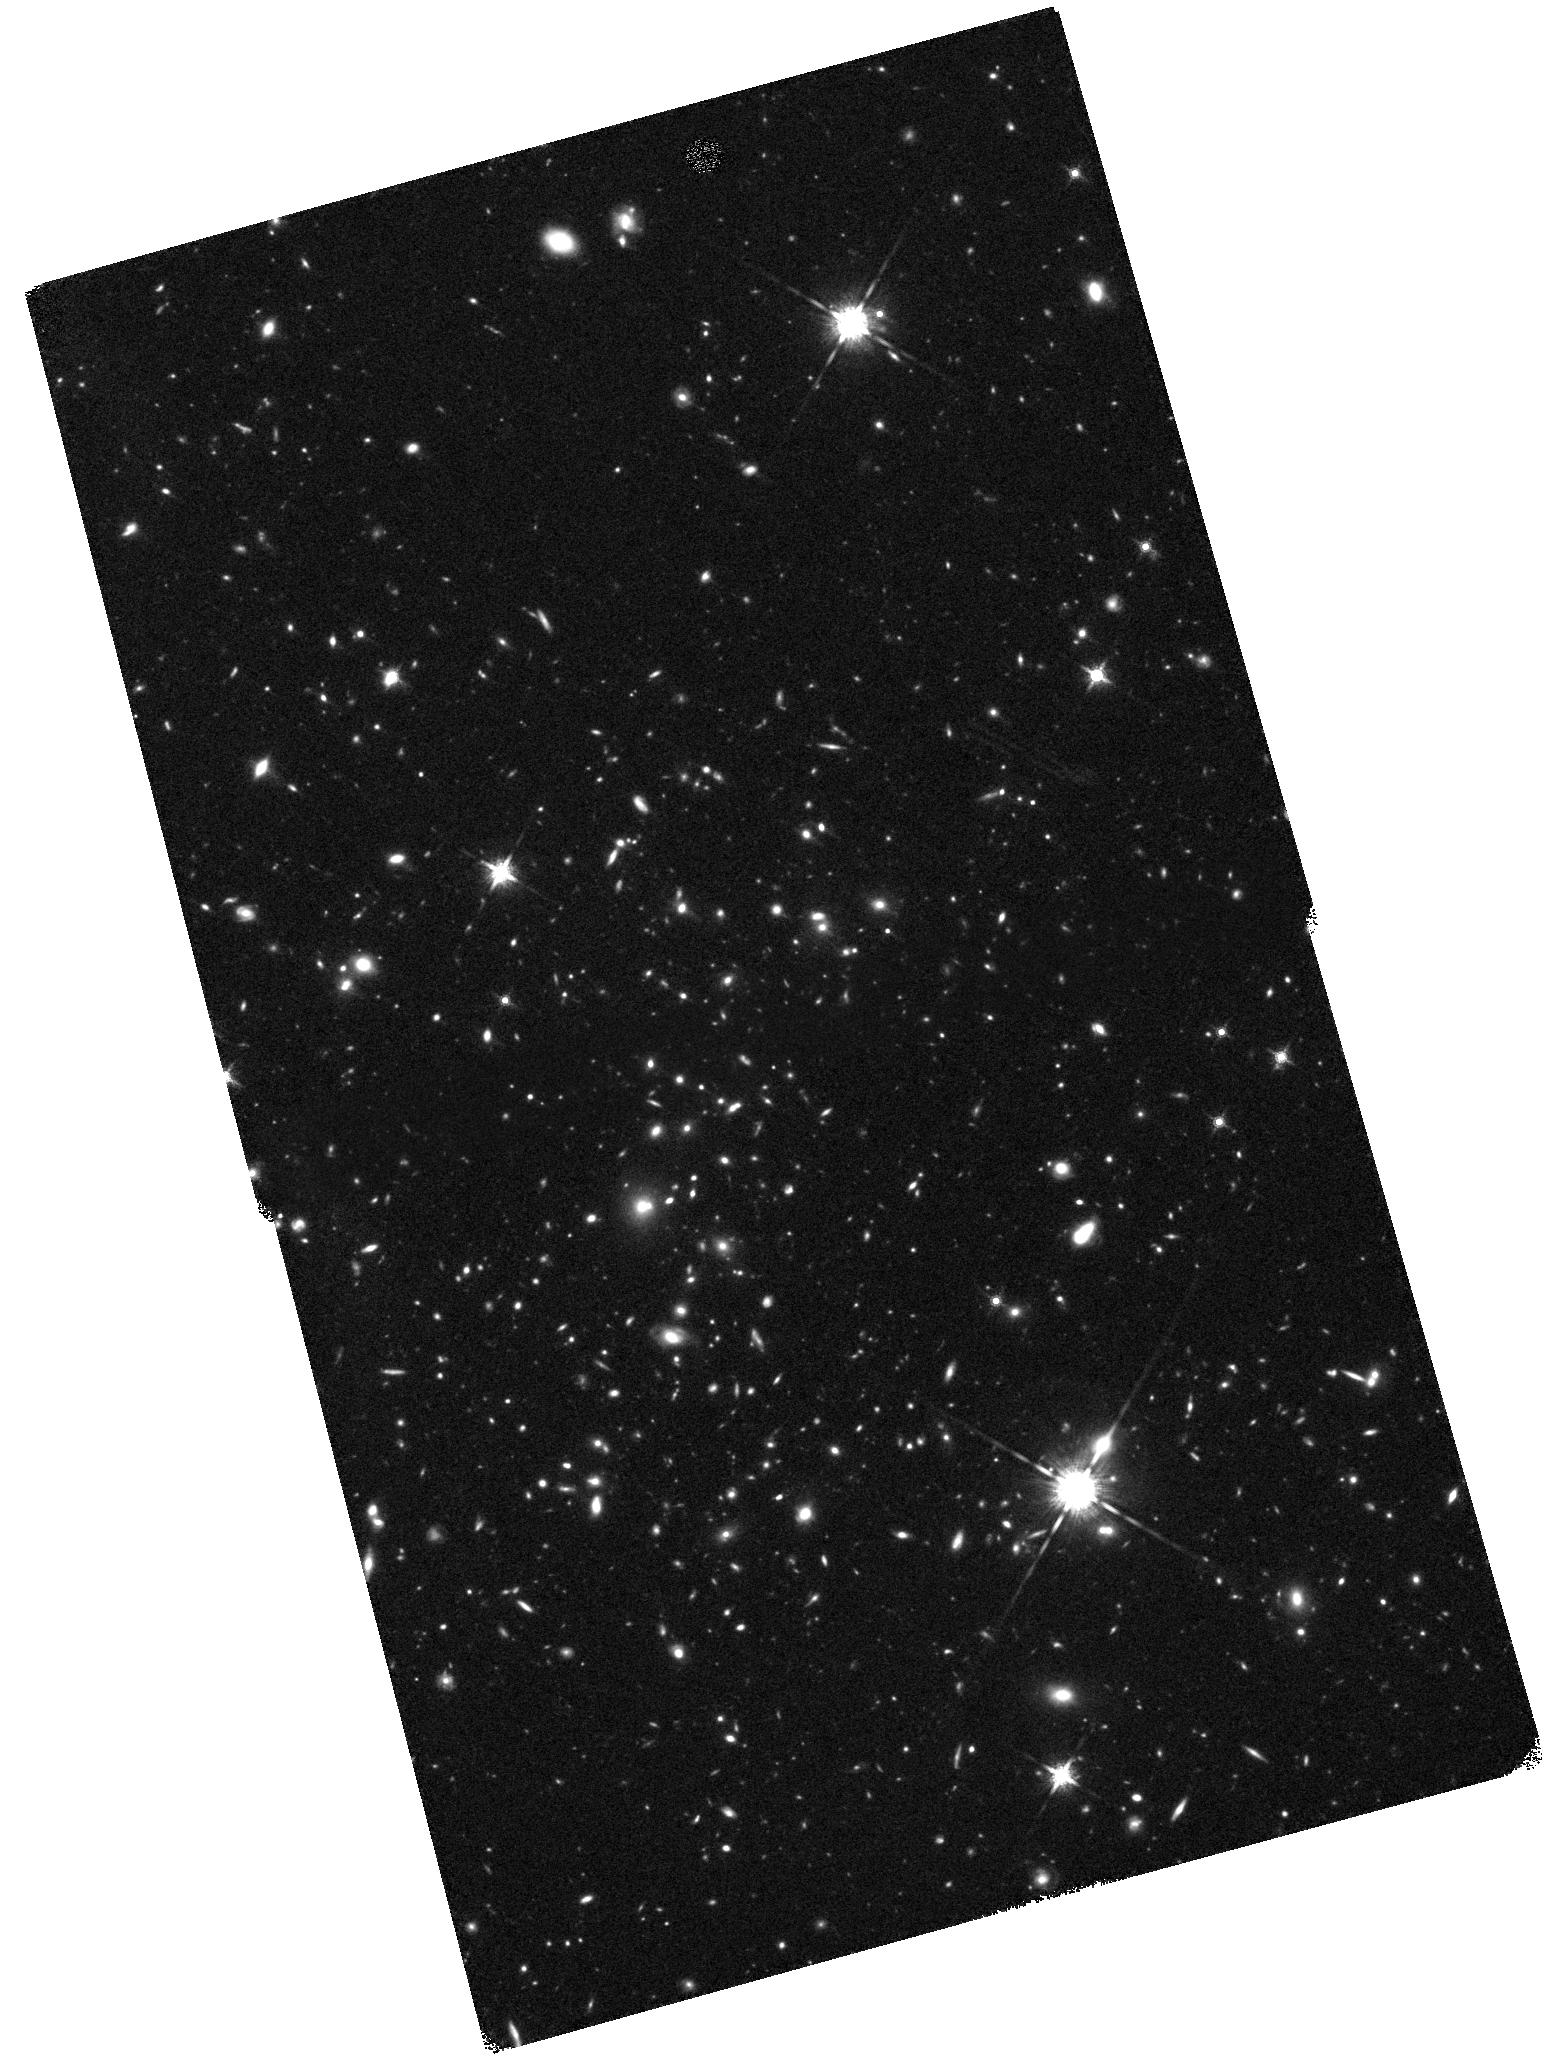
Target: SPARCS-GCLASS-J0035
Instrument: WFC3/IR
Filter: F160W
Exposure: 1.5 h
Observation ID: hst_15294_19_wfc3_ir_f160w_idmz19

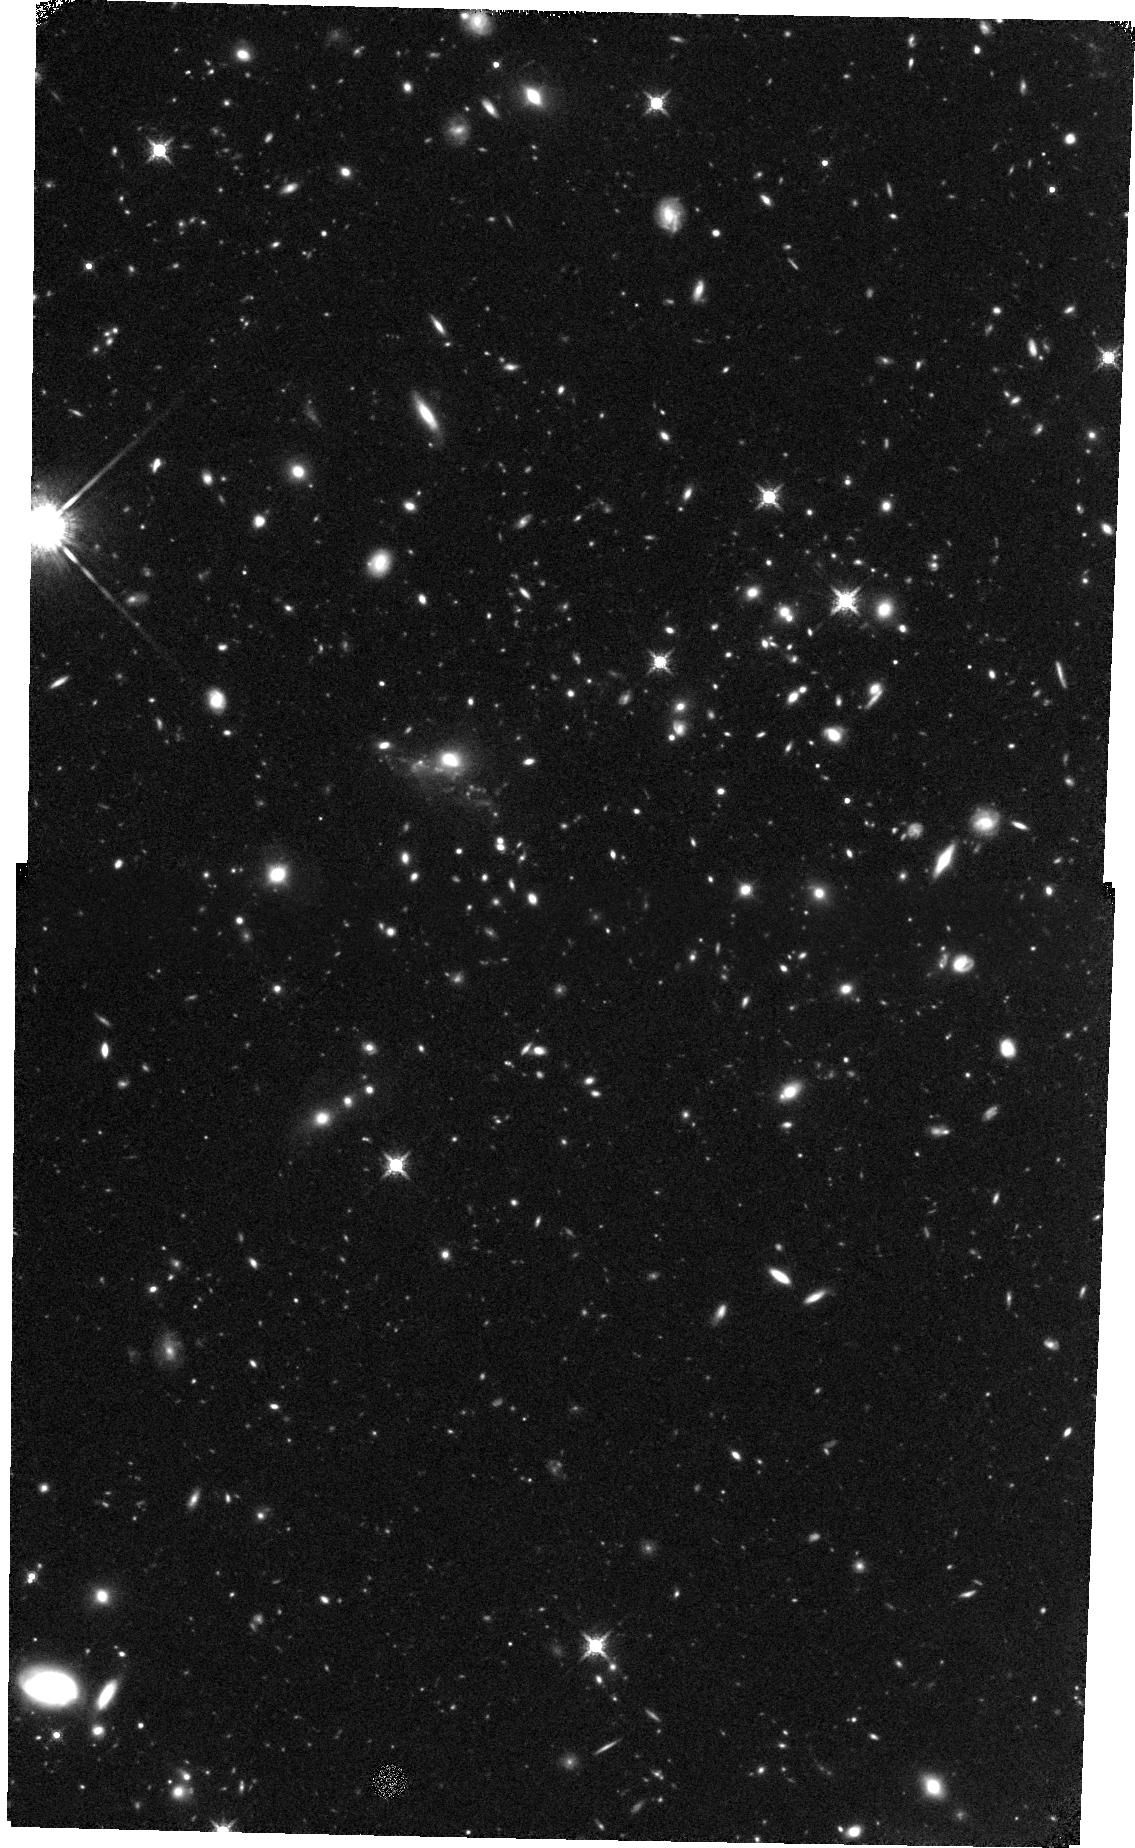
Target: SPARCS-GCLASS-J1051-REORIENT
Instrument: WFC3/IR
Filter: F160W
Exposure: 1.6 h
Observation ID: hst_15294_27_wfc3_ir_f160w_idmz27

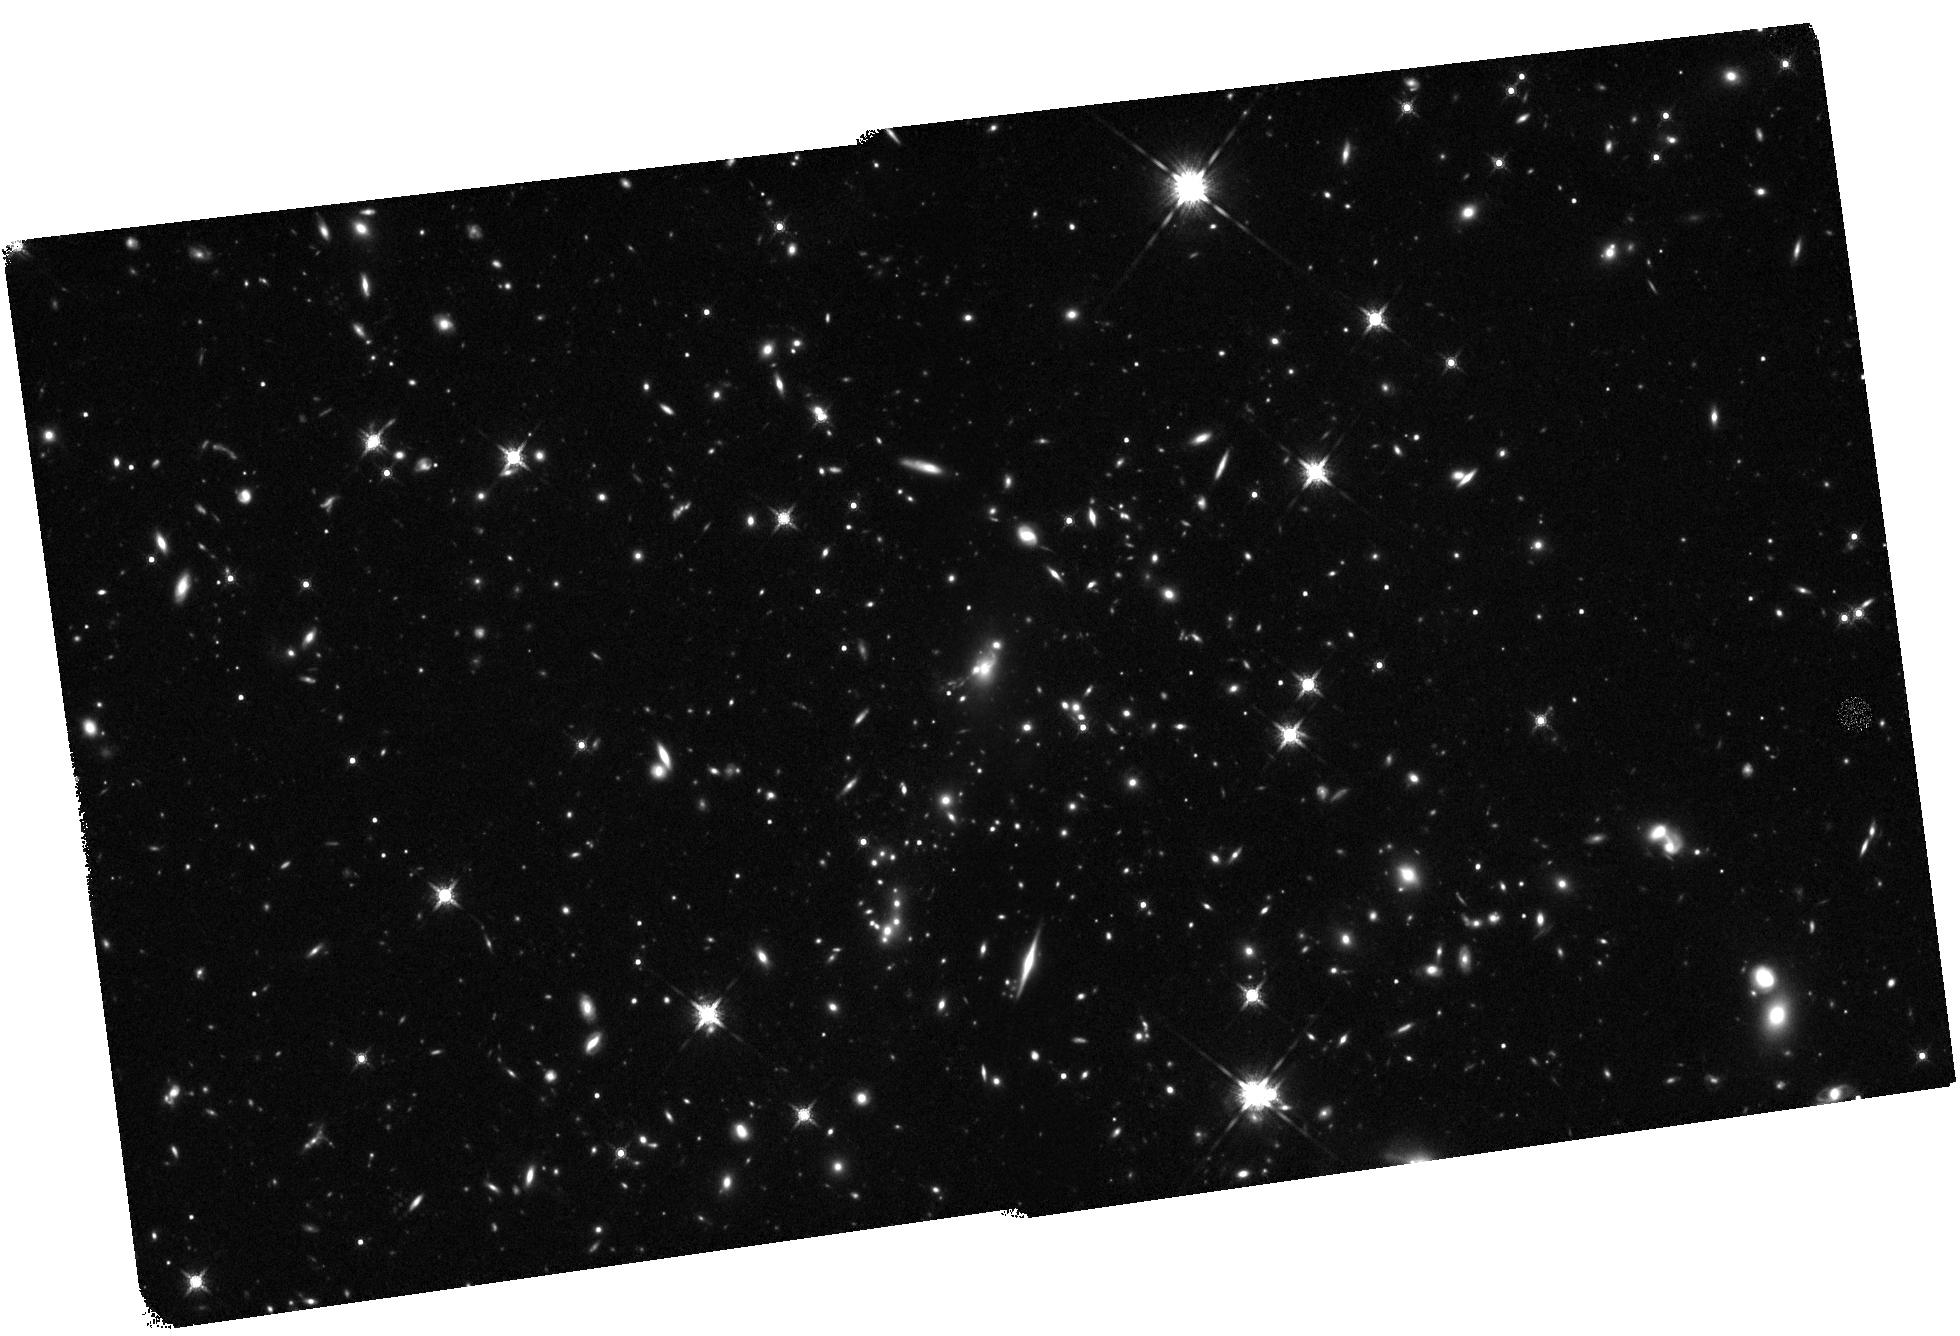
Target: SPT-CL-J2106-58
Instrument: WFC3/IR
Filter: F160W
Exposure: 1.6 h
Observation ID: hst_15294_24_wfc3_ir_f160w_idmz24

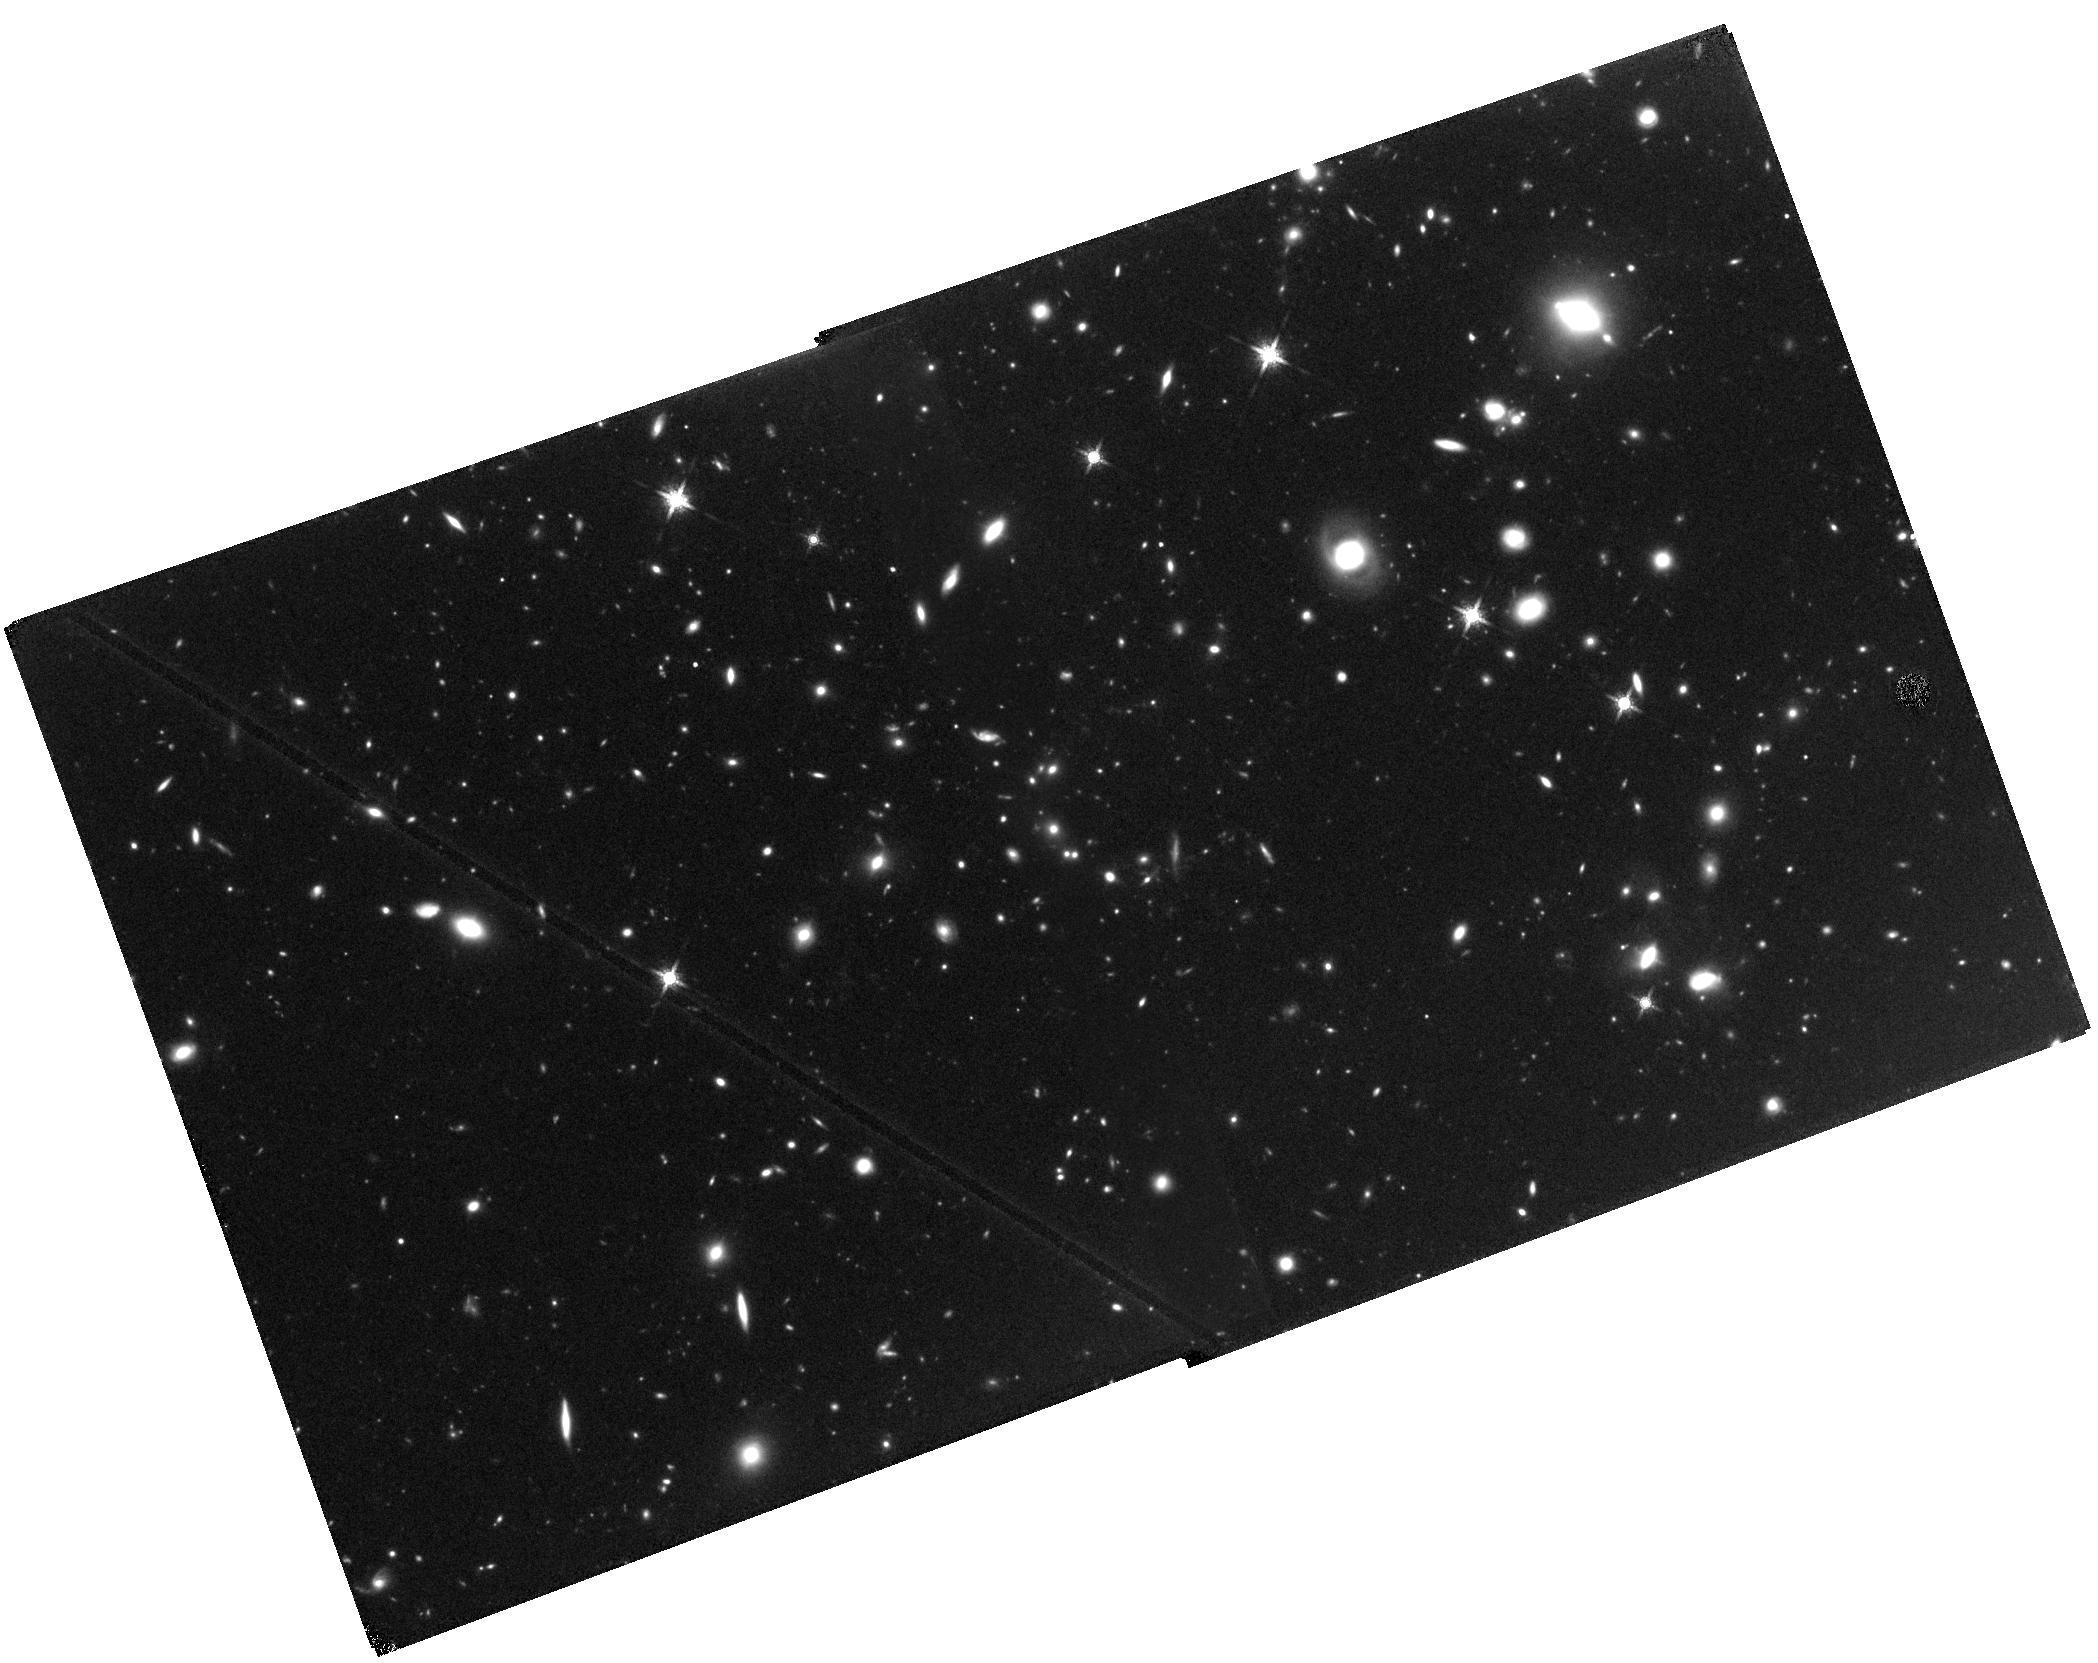
Target: SPARCS-J1034
Instrument: WFC3/IR
Filter: F160W
Exposure: 1.6 h
Observation ID: hst_15294_21_wfc3_ir_f160w_idmz21

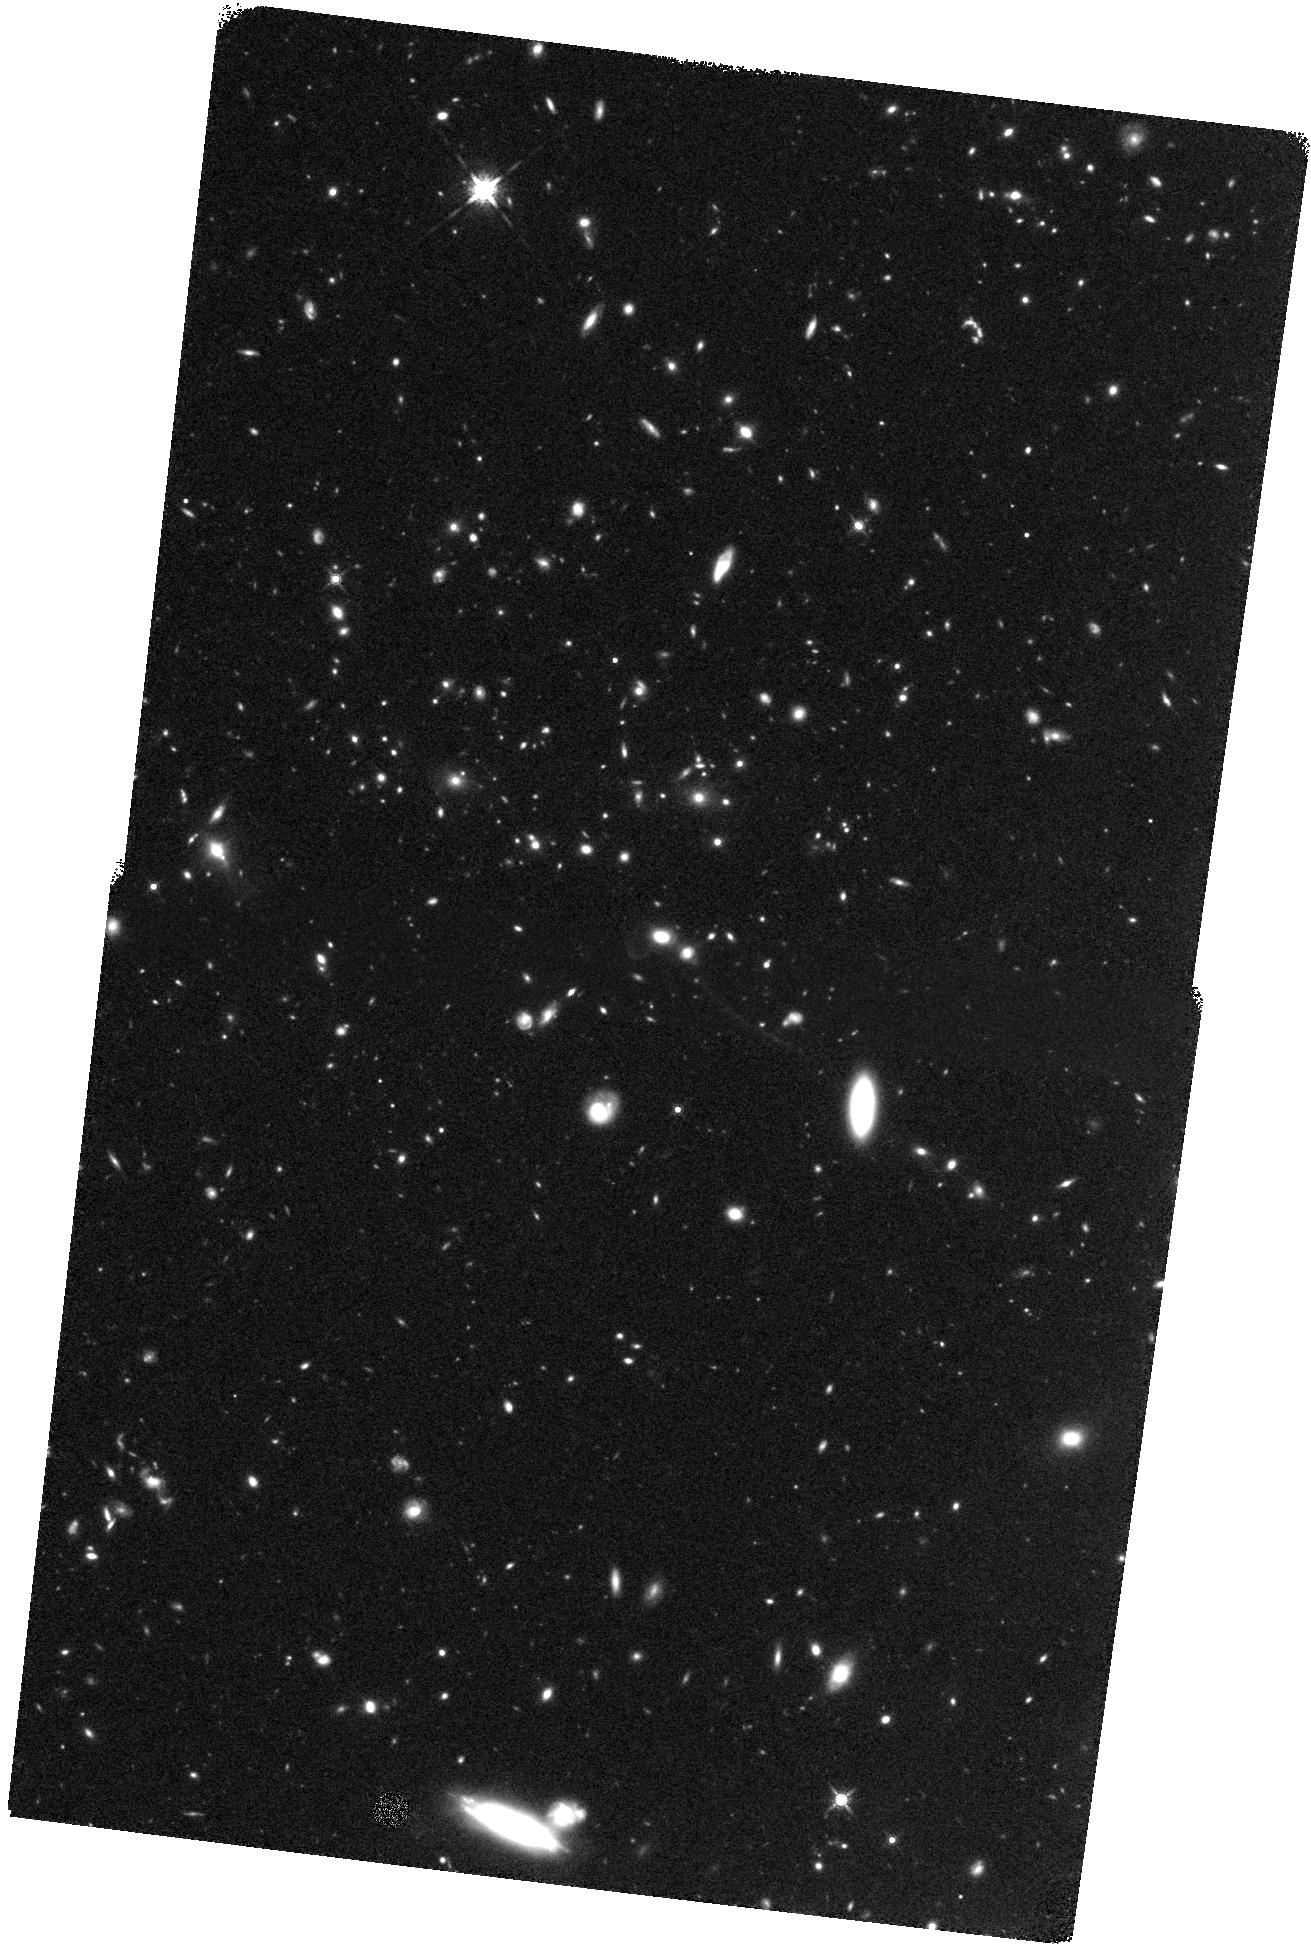
Target: SPARCS-J0335
Instrument: WFC3/IR
Filter: F160W
Exposure: 1.5 h
Observation ID: hst_15294_20_wfc3_ir_f160w_idmz20

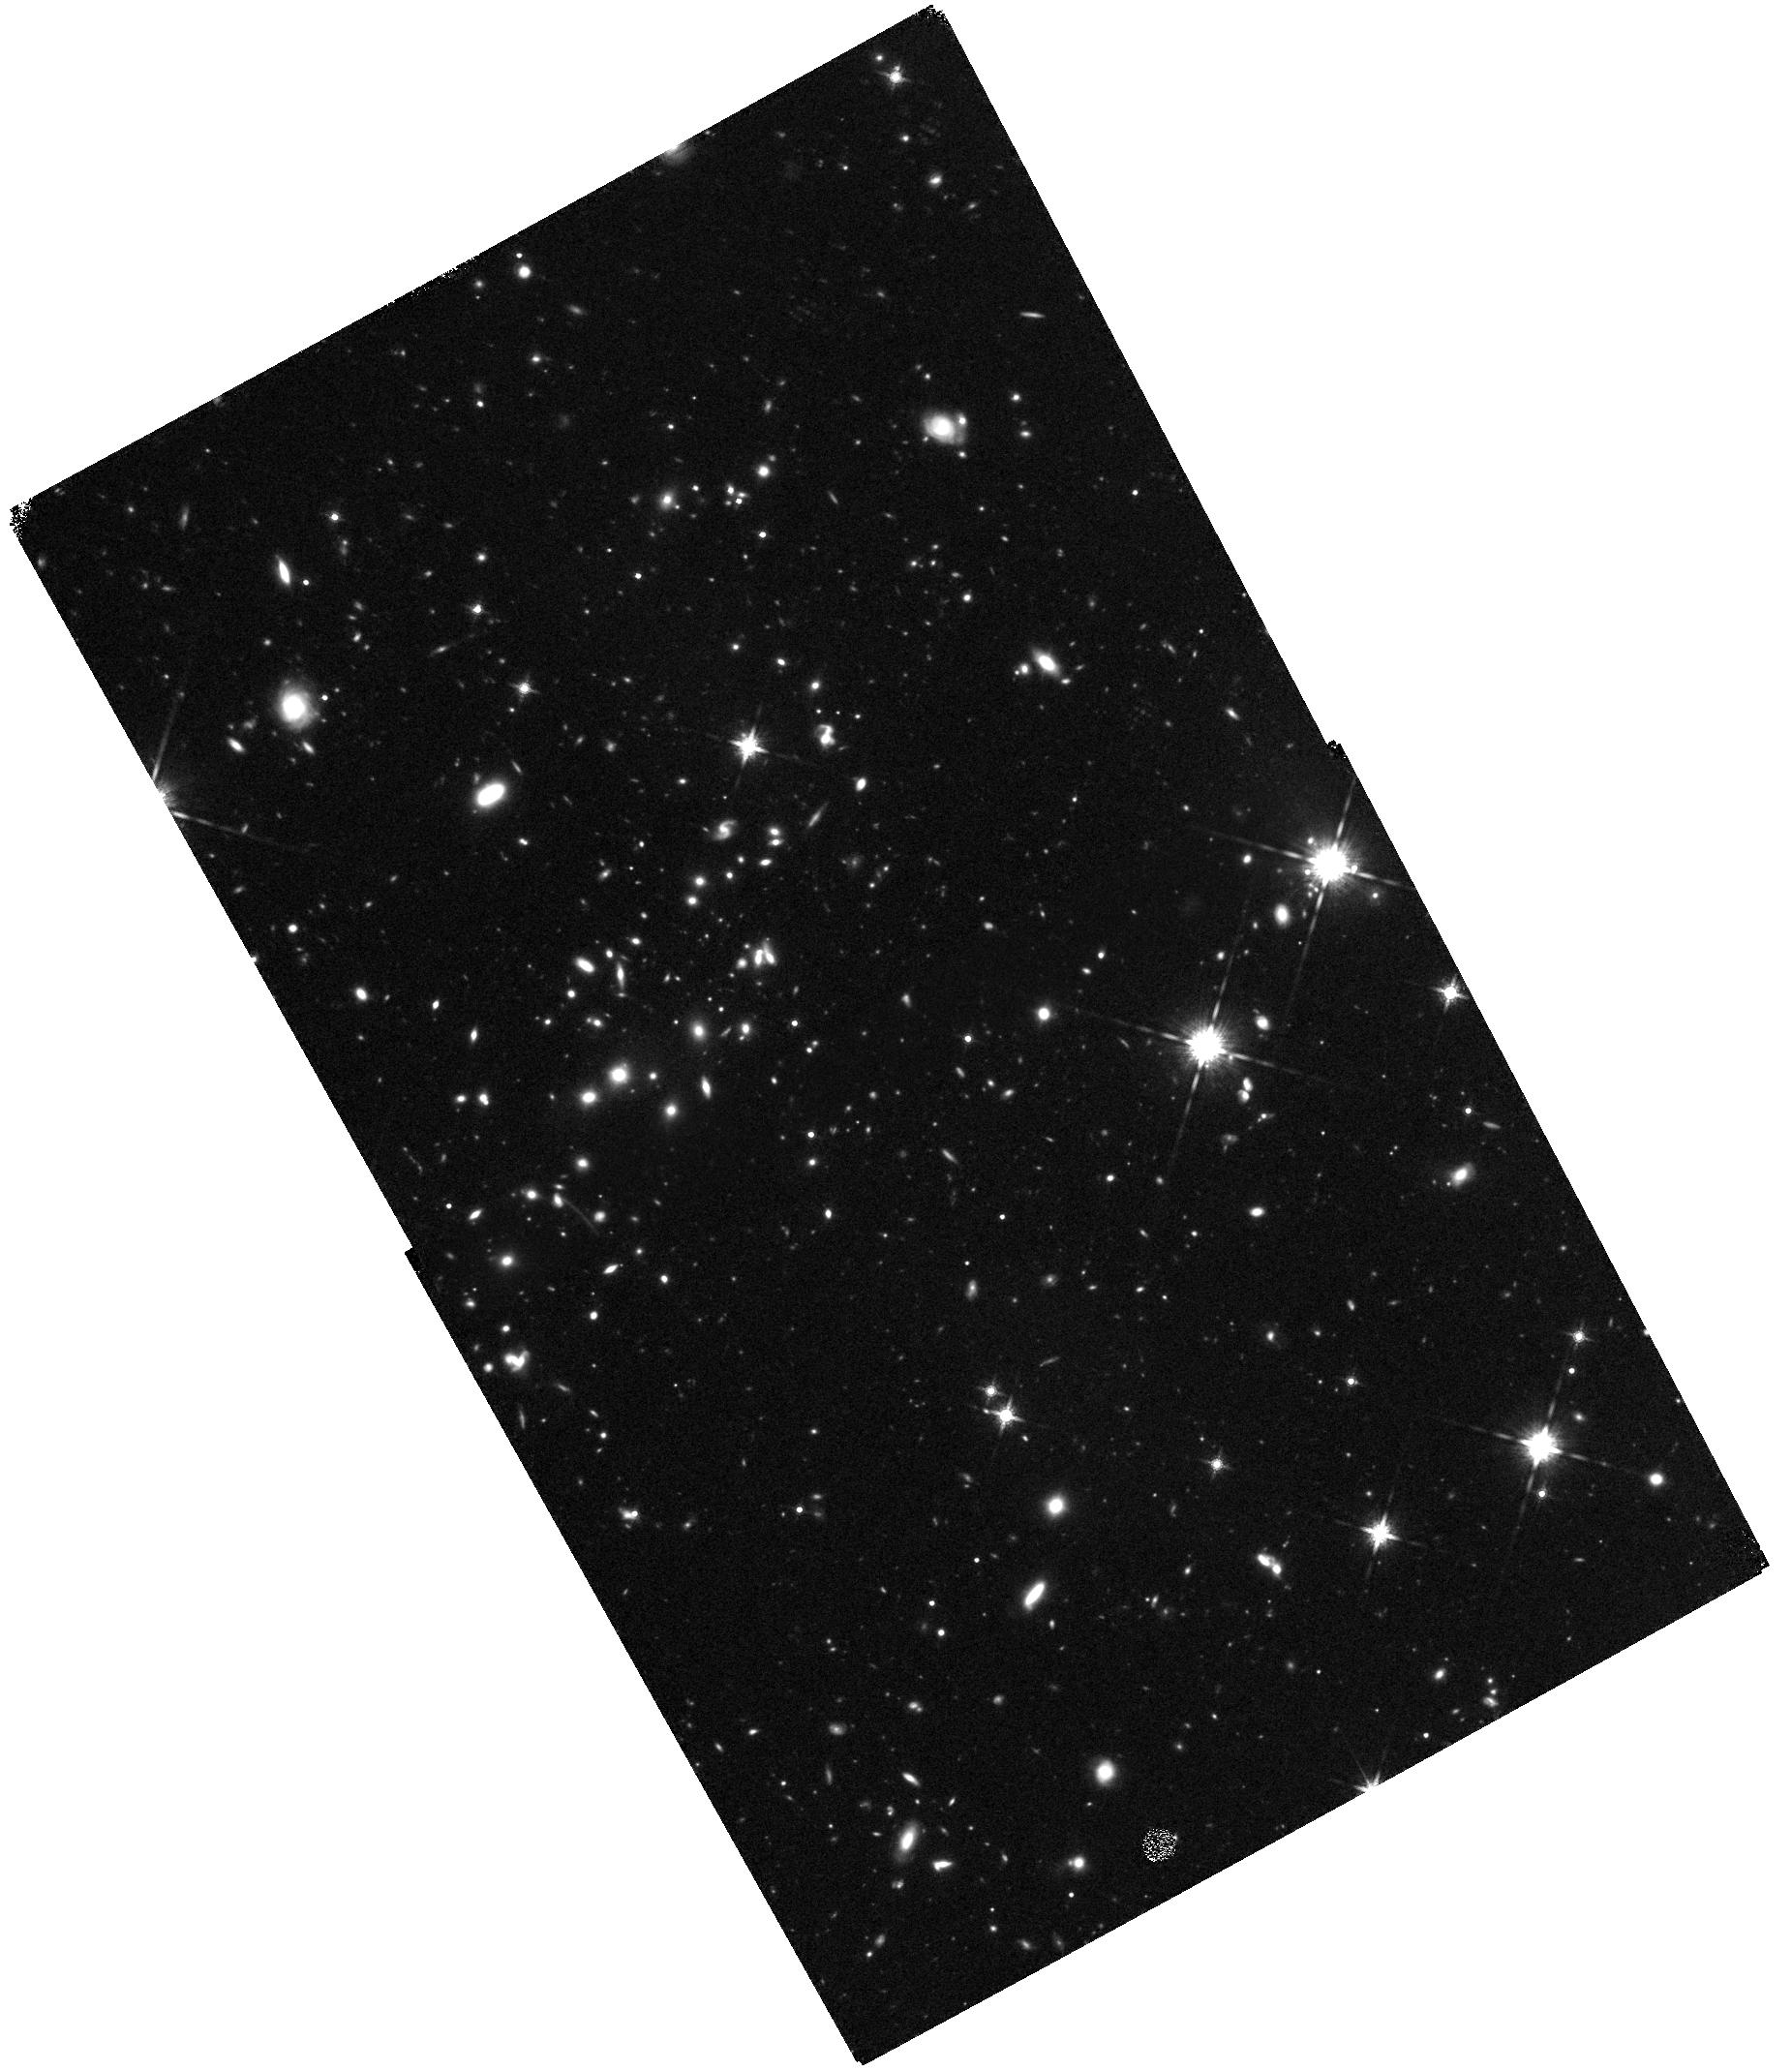
Target: SPARCS-GCLASS-J1634
Instrument: WFC3/IR
Filter: F160W
Exposure: 1.5 h
Observation ID: hst_15294_15_wfc3_ir_f160w_idmz15

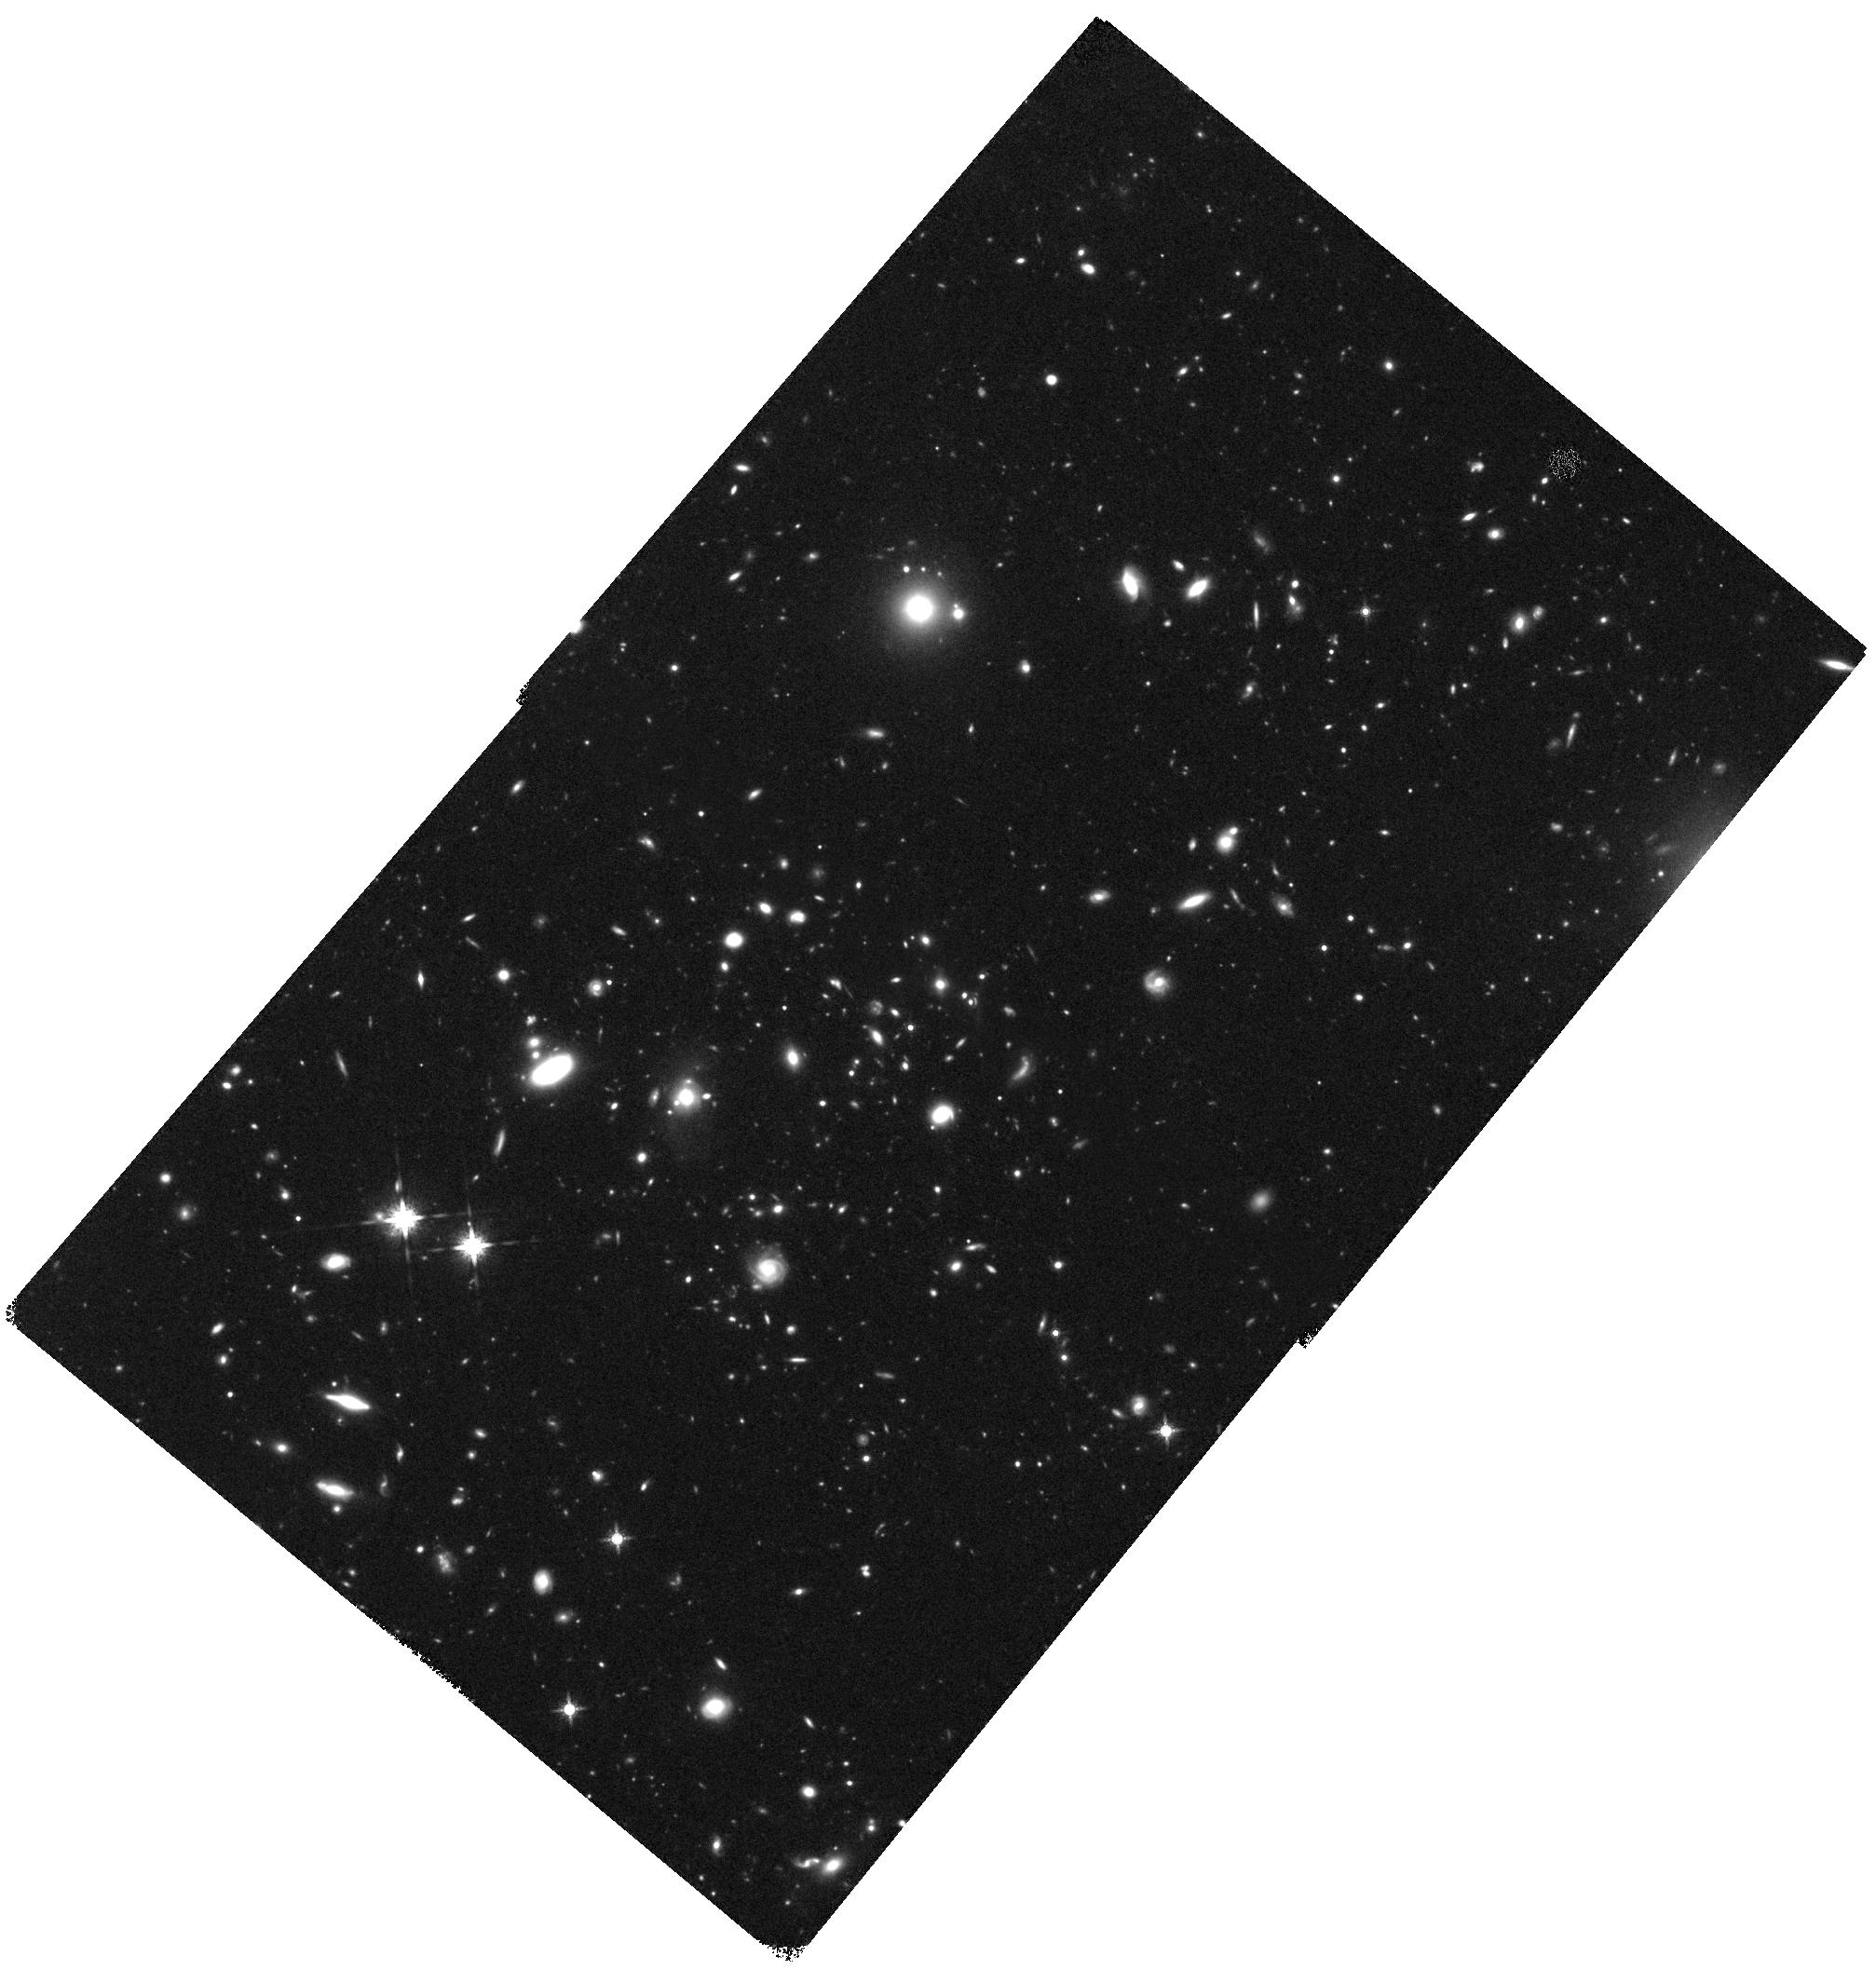
Target: SPARCS-J0219
Instrument: WFC3/IR
Filter: F160W
Exposure: 1.5 h
Observation ID: hst_15294_18_wfc3_ir_f160w_idmz18

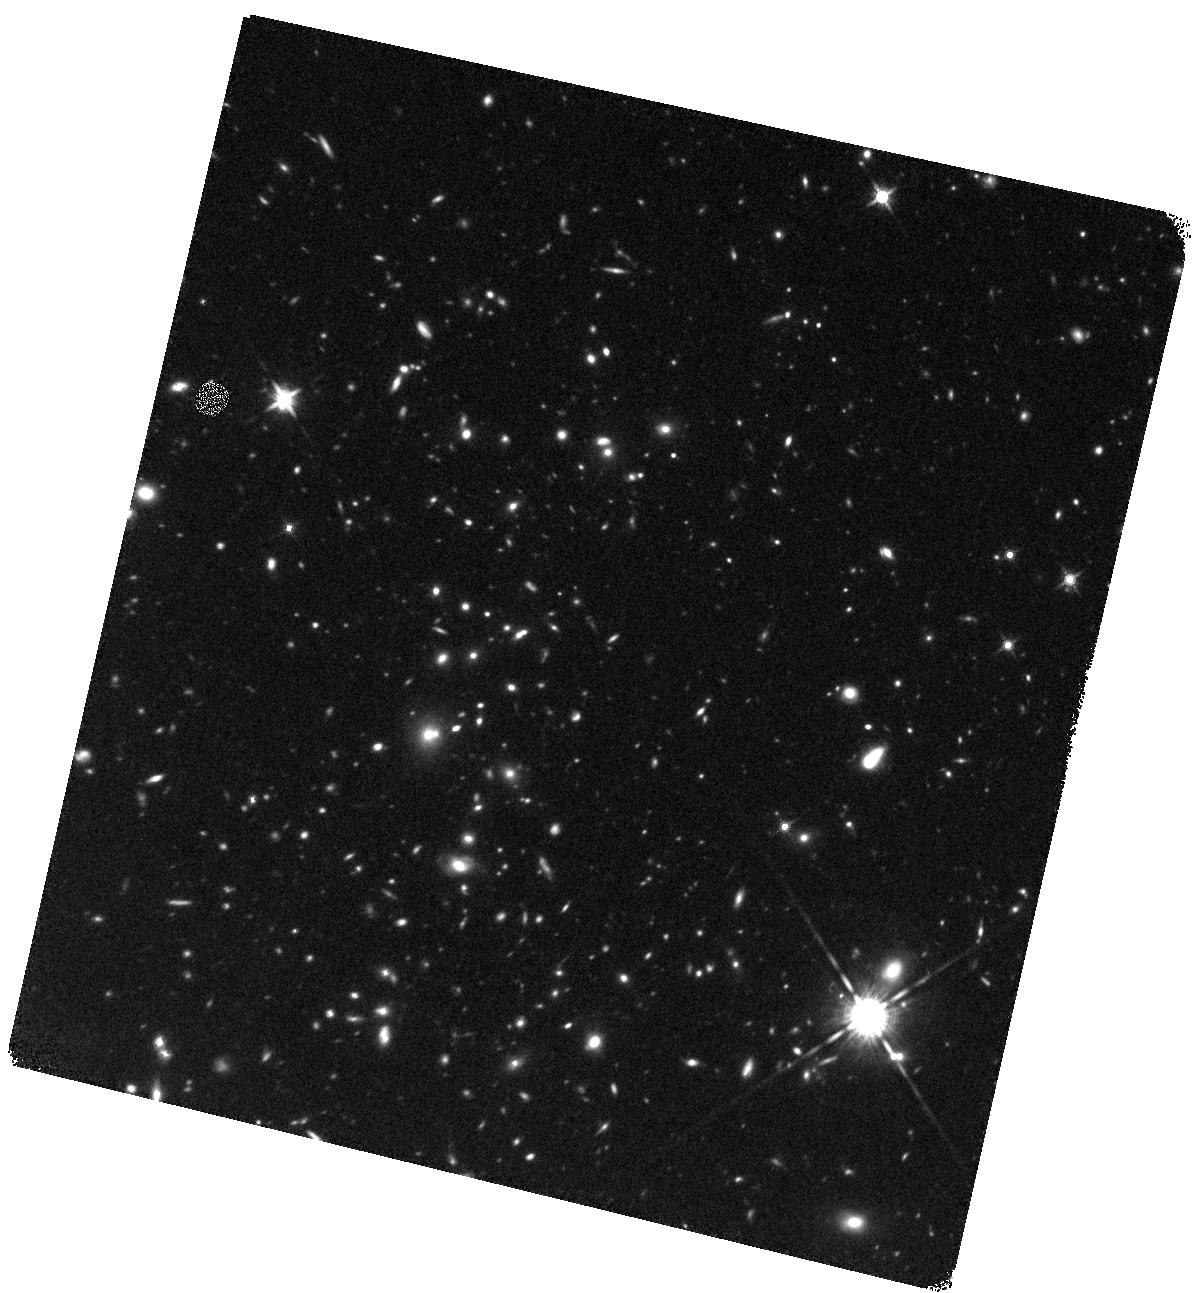
Target: SPARCS-GCLASS-J0035-REVISIT
Instrument: WFC3/IR
Filter: F160W
Exposure: 45 min
Observation ID: hst_15294_26_wfc3_ir_f160w_idmz26

The GOGREEN Survey: The Relationship between Quenching, Morphological Transformation and Size Growth of Satellite Galaxies (PI: Wilson, Gillian)

Despite a dramatic build-up in the number of quenched galaxies at z < 2, it is still entirely unclear how this quenching comes about. Potential quenching mechanisms fall into two categories: processes that act on "centrals" and those that act on "satellites". While both hydrodynamic and semi-analytic models do a good job of predicting the quenched fraction of centrals, they overpredict the fraction of quenched satellite galaxies, reflecting our much greater uncertainty about how "environmental" quenching occurs. Our 55-night Gemini Observatory "Large and Long Program" GOGREEN survey is obtaining optical spectroscopy for an unprecedentedly large sample of > 1000 members of 12 Coma- and Virgo-mass progenitor clusters at 1 < z < 1.5 (and > 600 field galaxies). Here, we propose for WFC3/F160W imaging of the GOGREEN sample to 1) measure the relative timing of star-formation quenching and morphological transformation, 2) make the first high-z measurement of satellite quenching by controlling for intrinsic quenching, and 3) constrain the dominant driver of size growth in the early-type population. Our team has the modeling framework to interpret the trends and to place unrivaled constraints on the physical processes that underlie environmental quenching and morphological transformation from late- to early-type galaxies. Because of Gemini Observatory's huge investment in the GOGREEN program, this survey will return the premier high-redshift cluster spectroscopic dataset for the foreseeable future. All reduced images, spectra and catalogs will be made publicly available, including catalogs from the F160W observations proposed here.